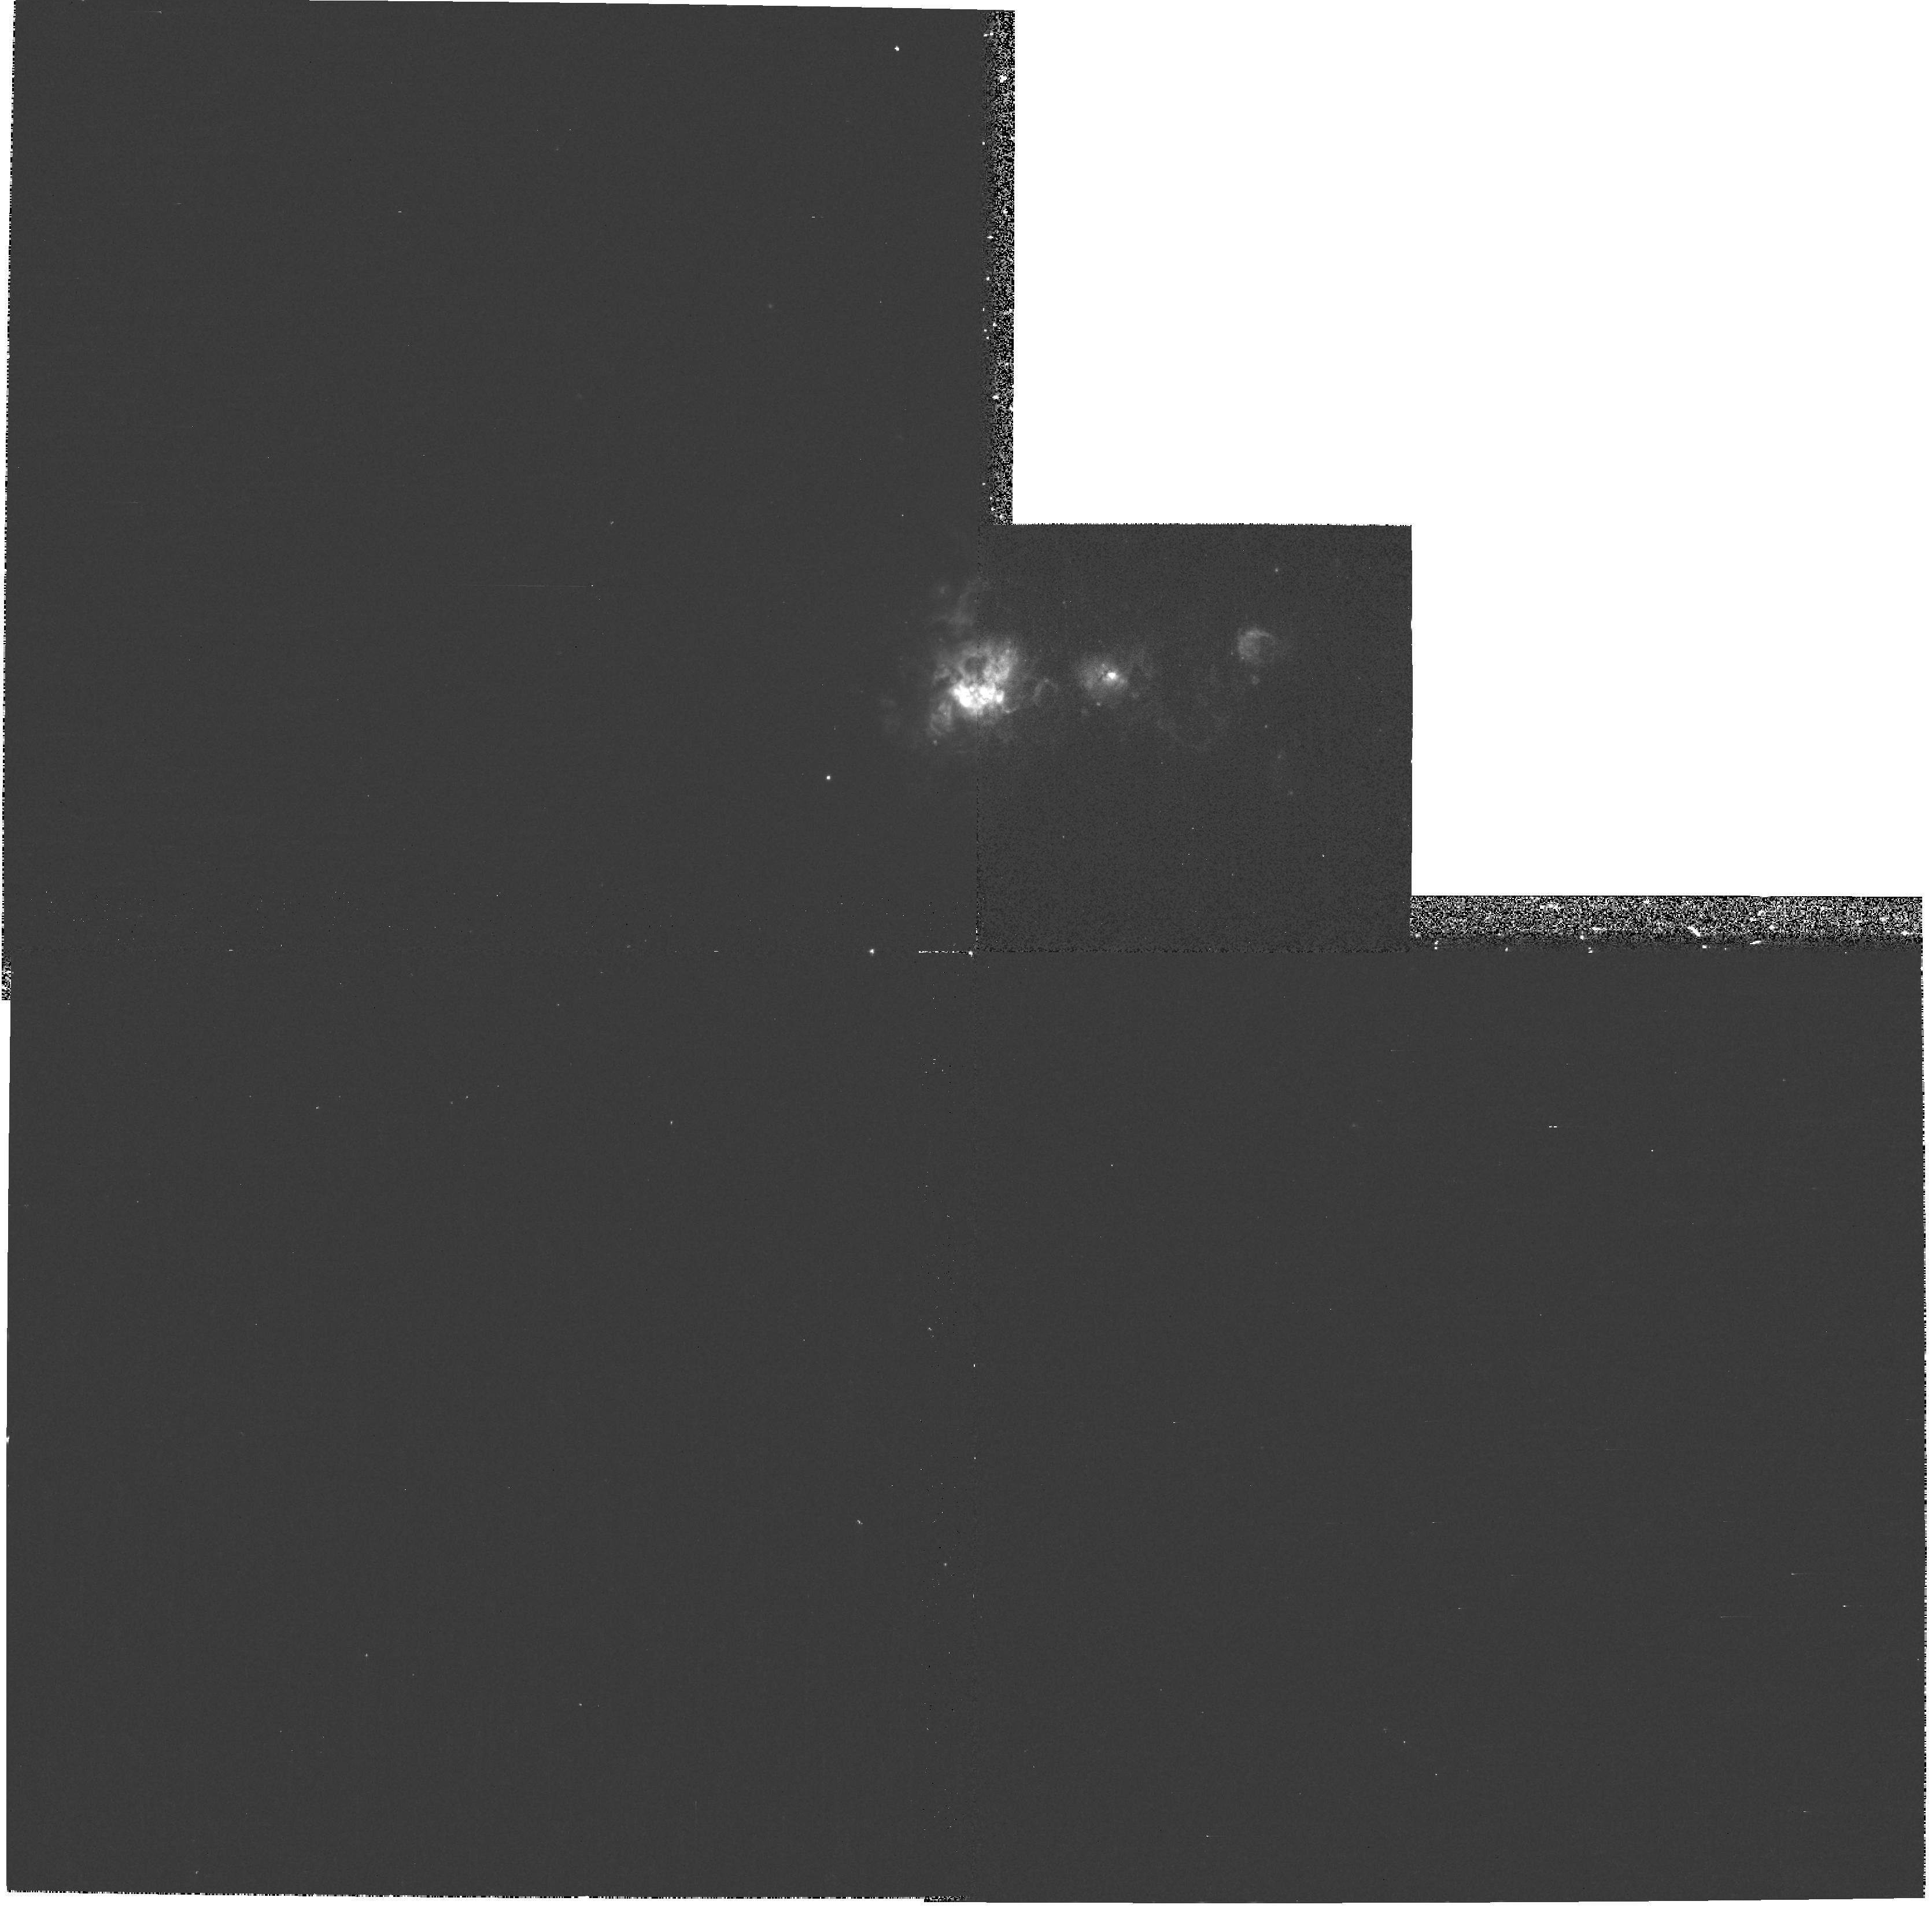
Target: NGC625. Instrument: WFPC2/PC. Filter: F656N. Exposure: 13 min. Observation ID: hst_8708_02_wfpc2_pc_f656n_u64v02

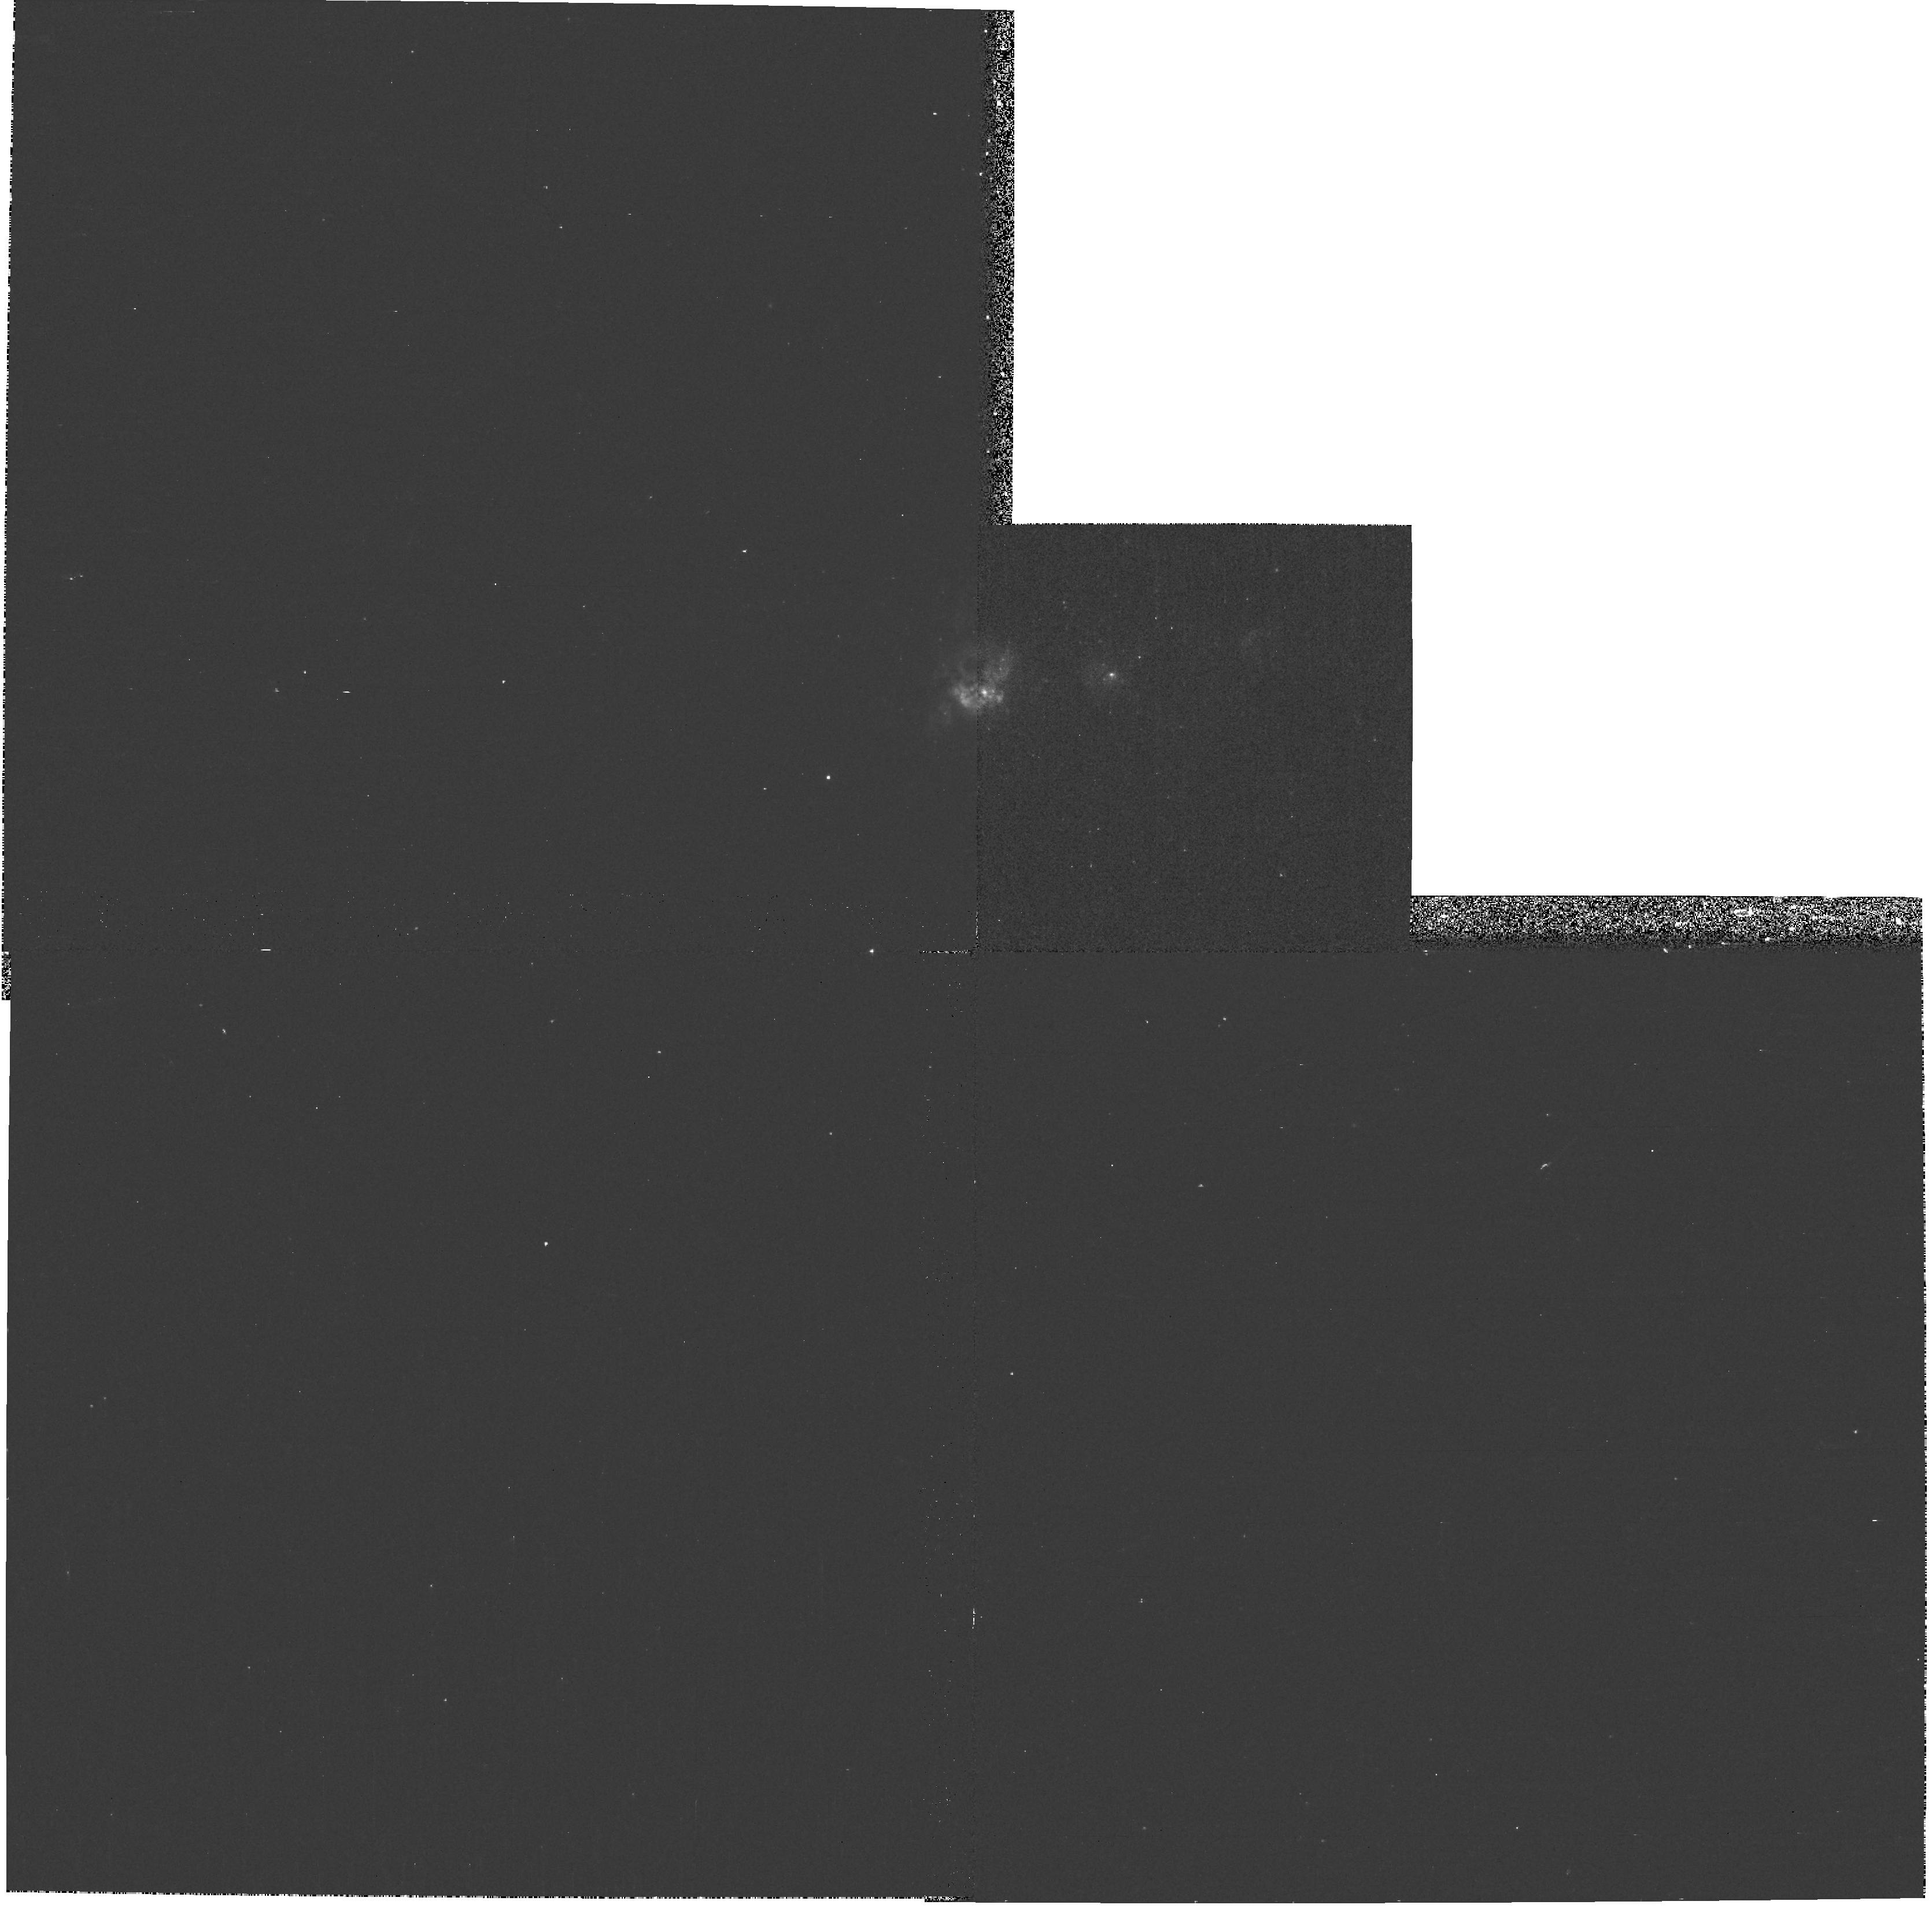
Target: NGC625. Instrument: WFPC2/PC. Filter: F487N. Exposure: 20 min. Observation ID: hst_8708_02_wfpc2_pc_f487n_u64v02

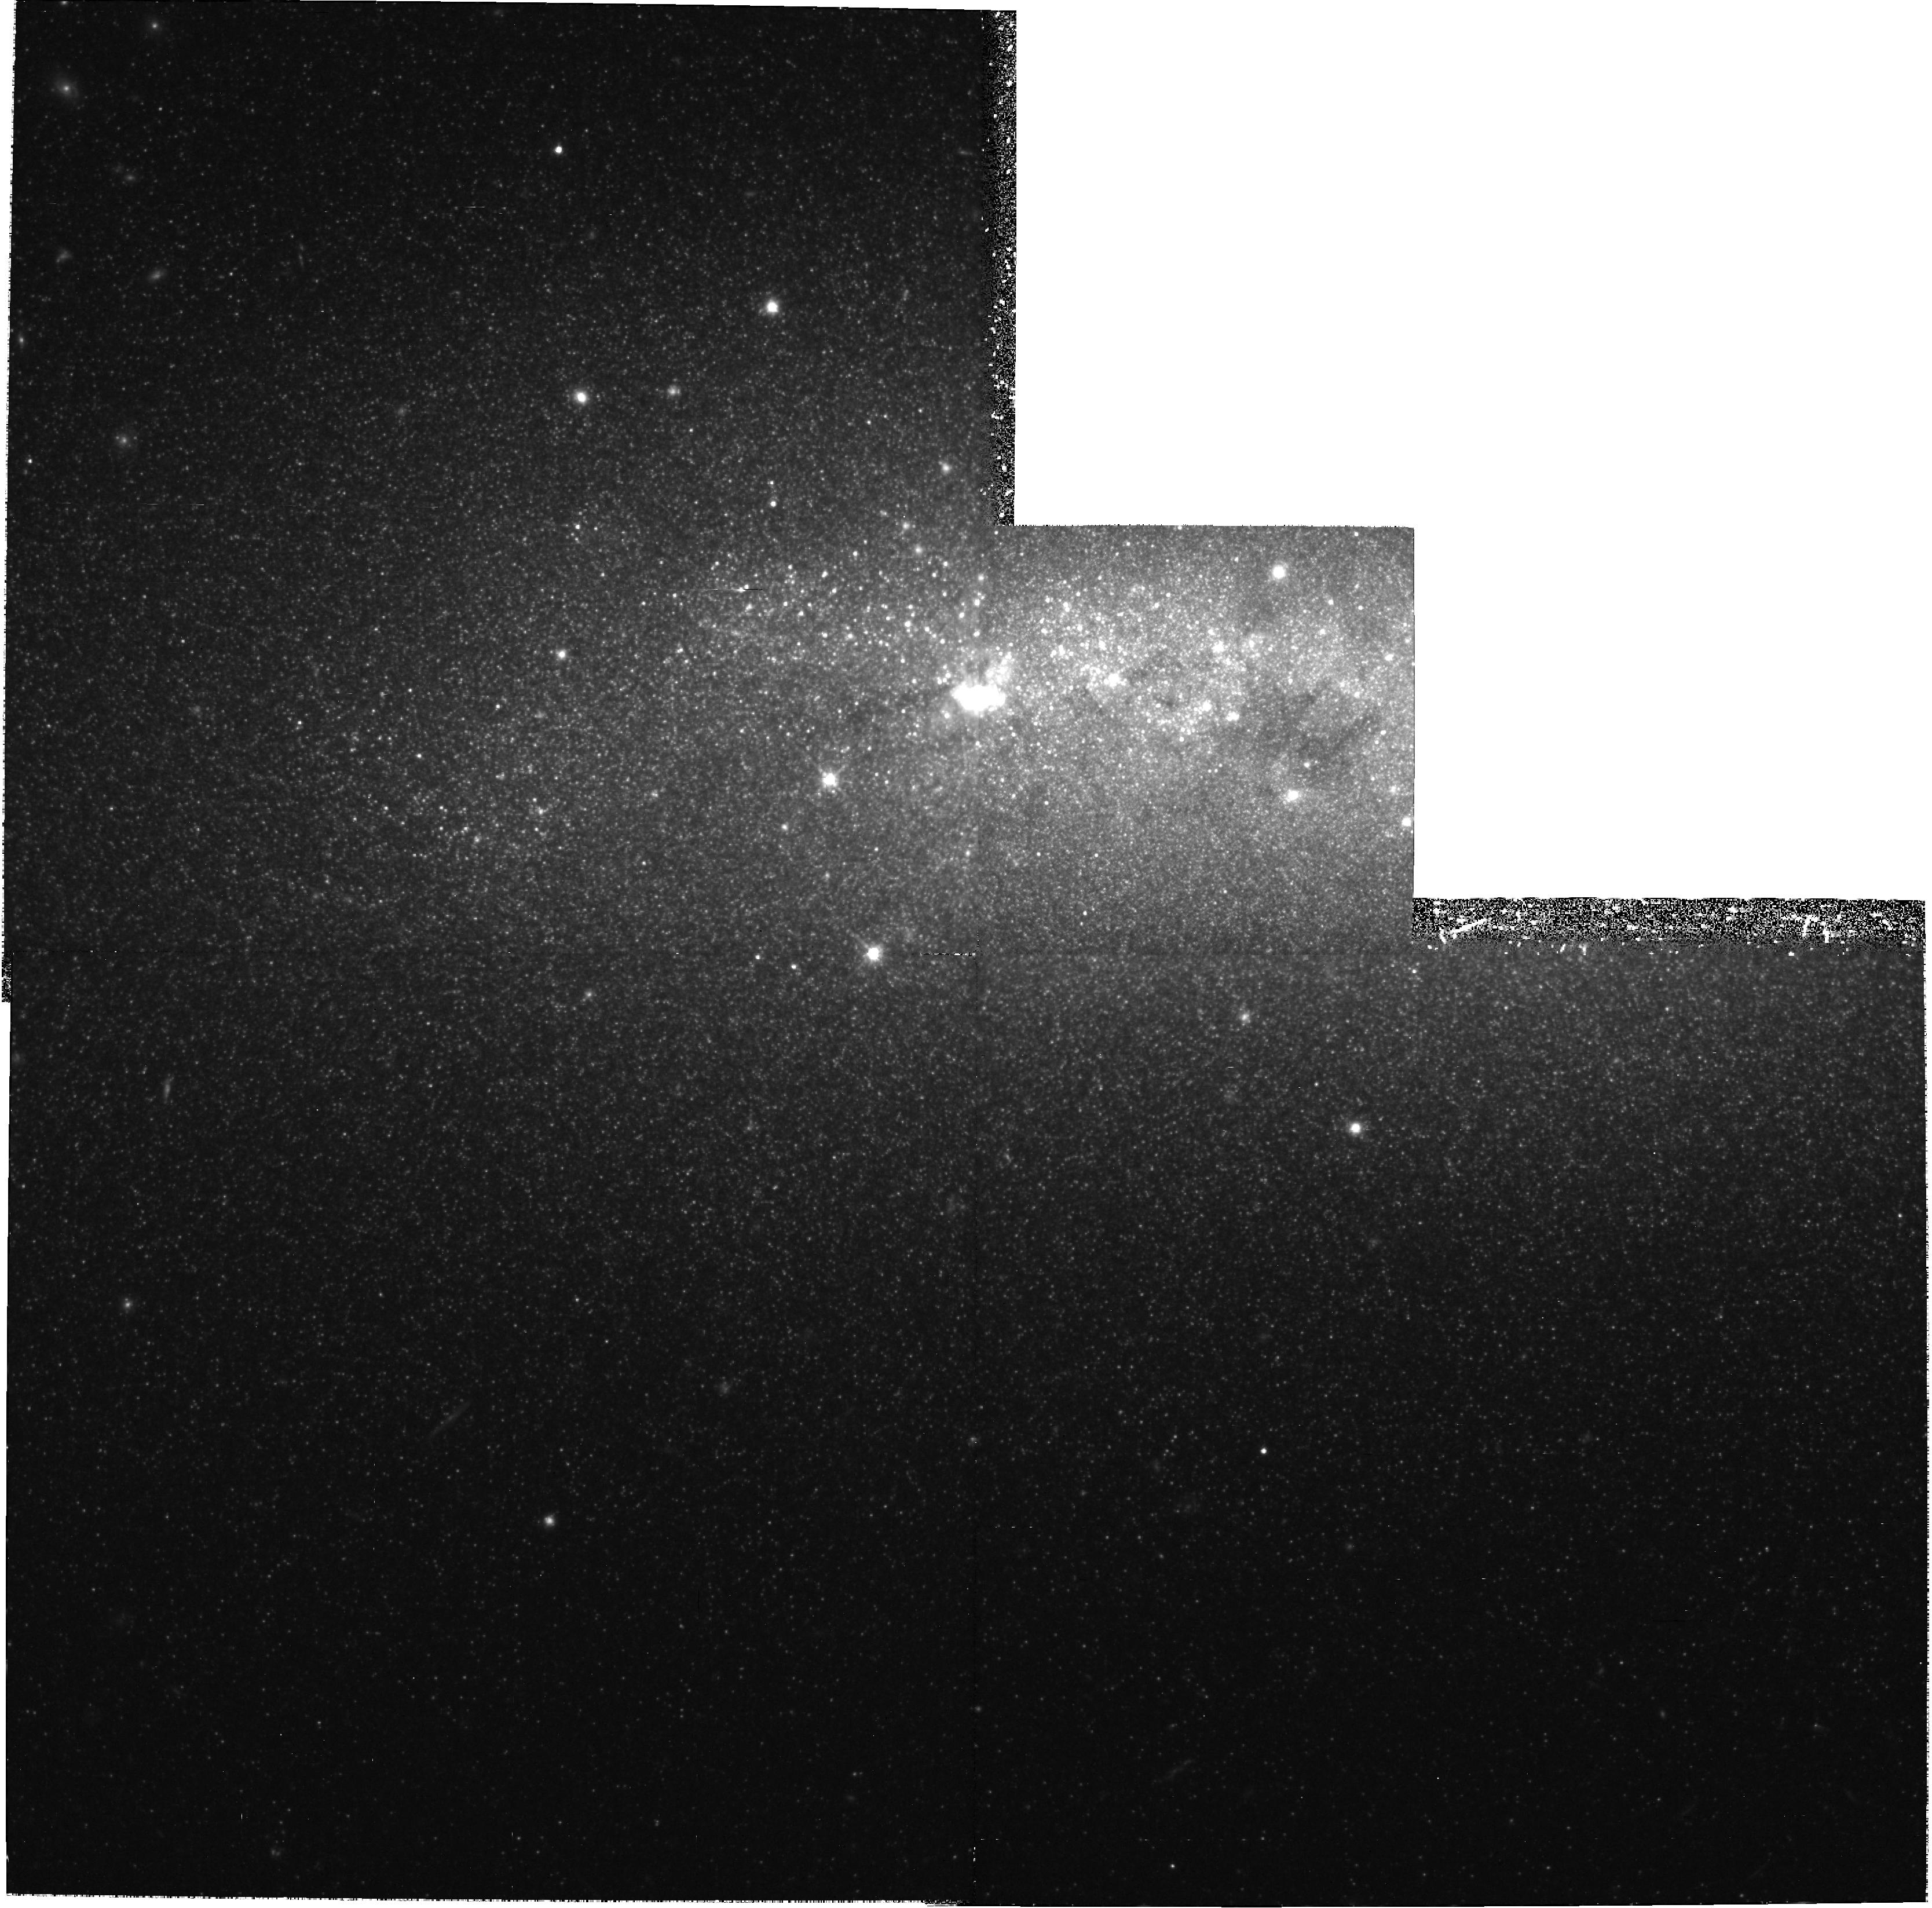
Target: NGC625. Instrument: WFPC2/PC. Filter: F814W. Exposure: 2.9 h. Observation ID: hst_8708_01_wfpc2_pc_f814w_u64v01

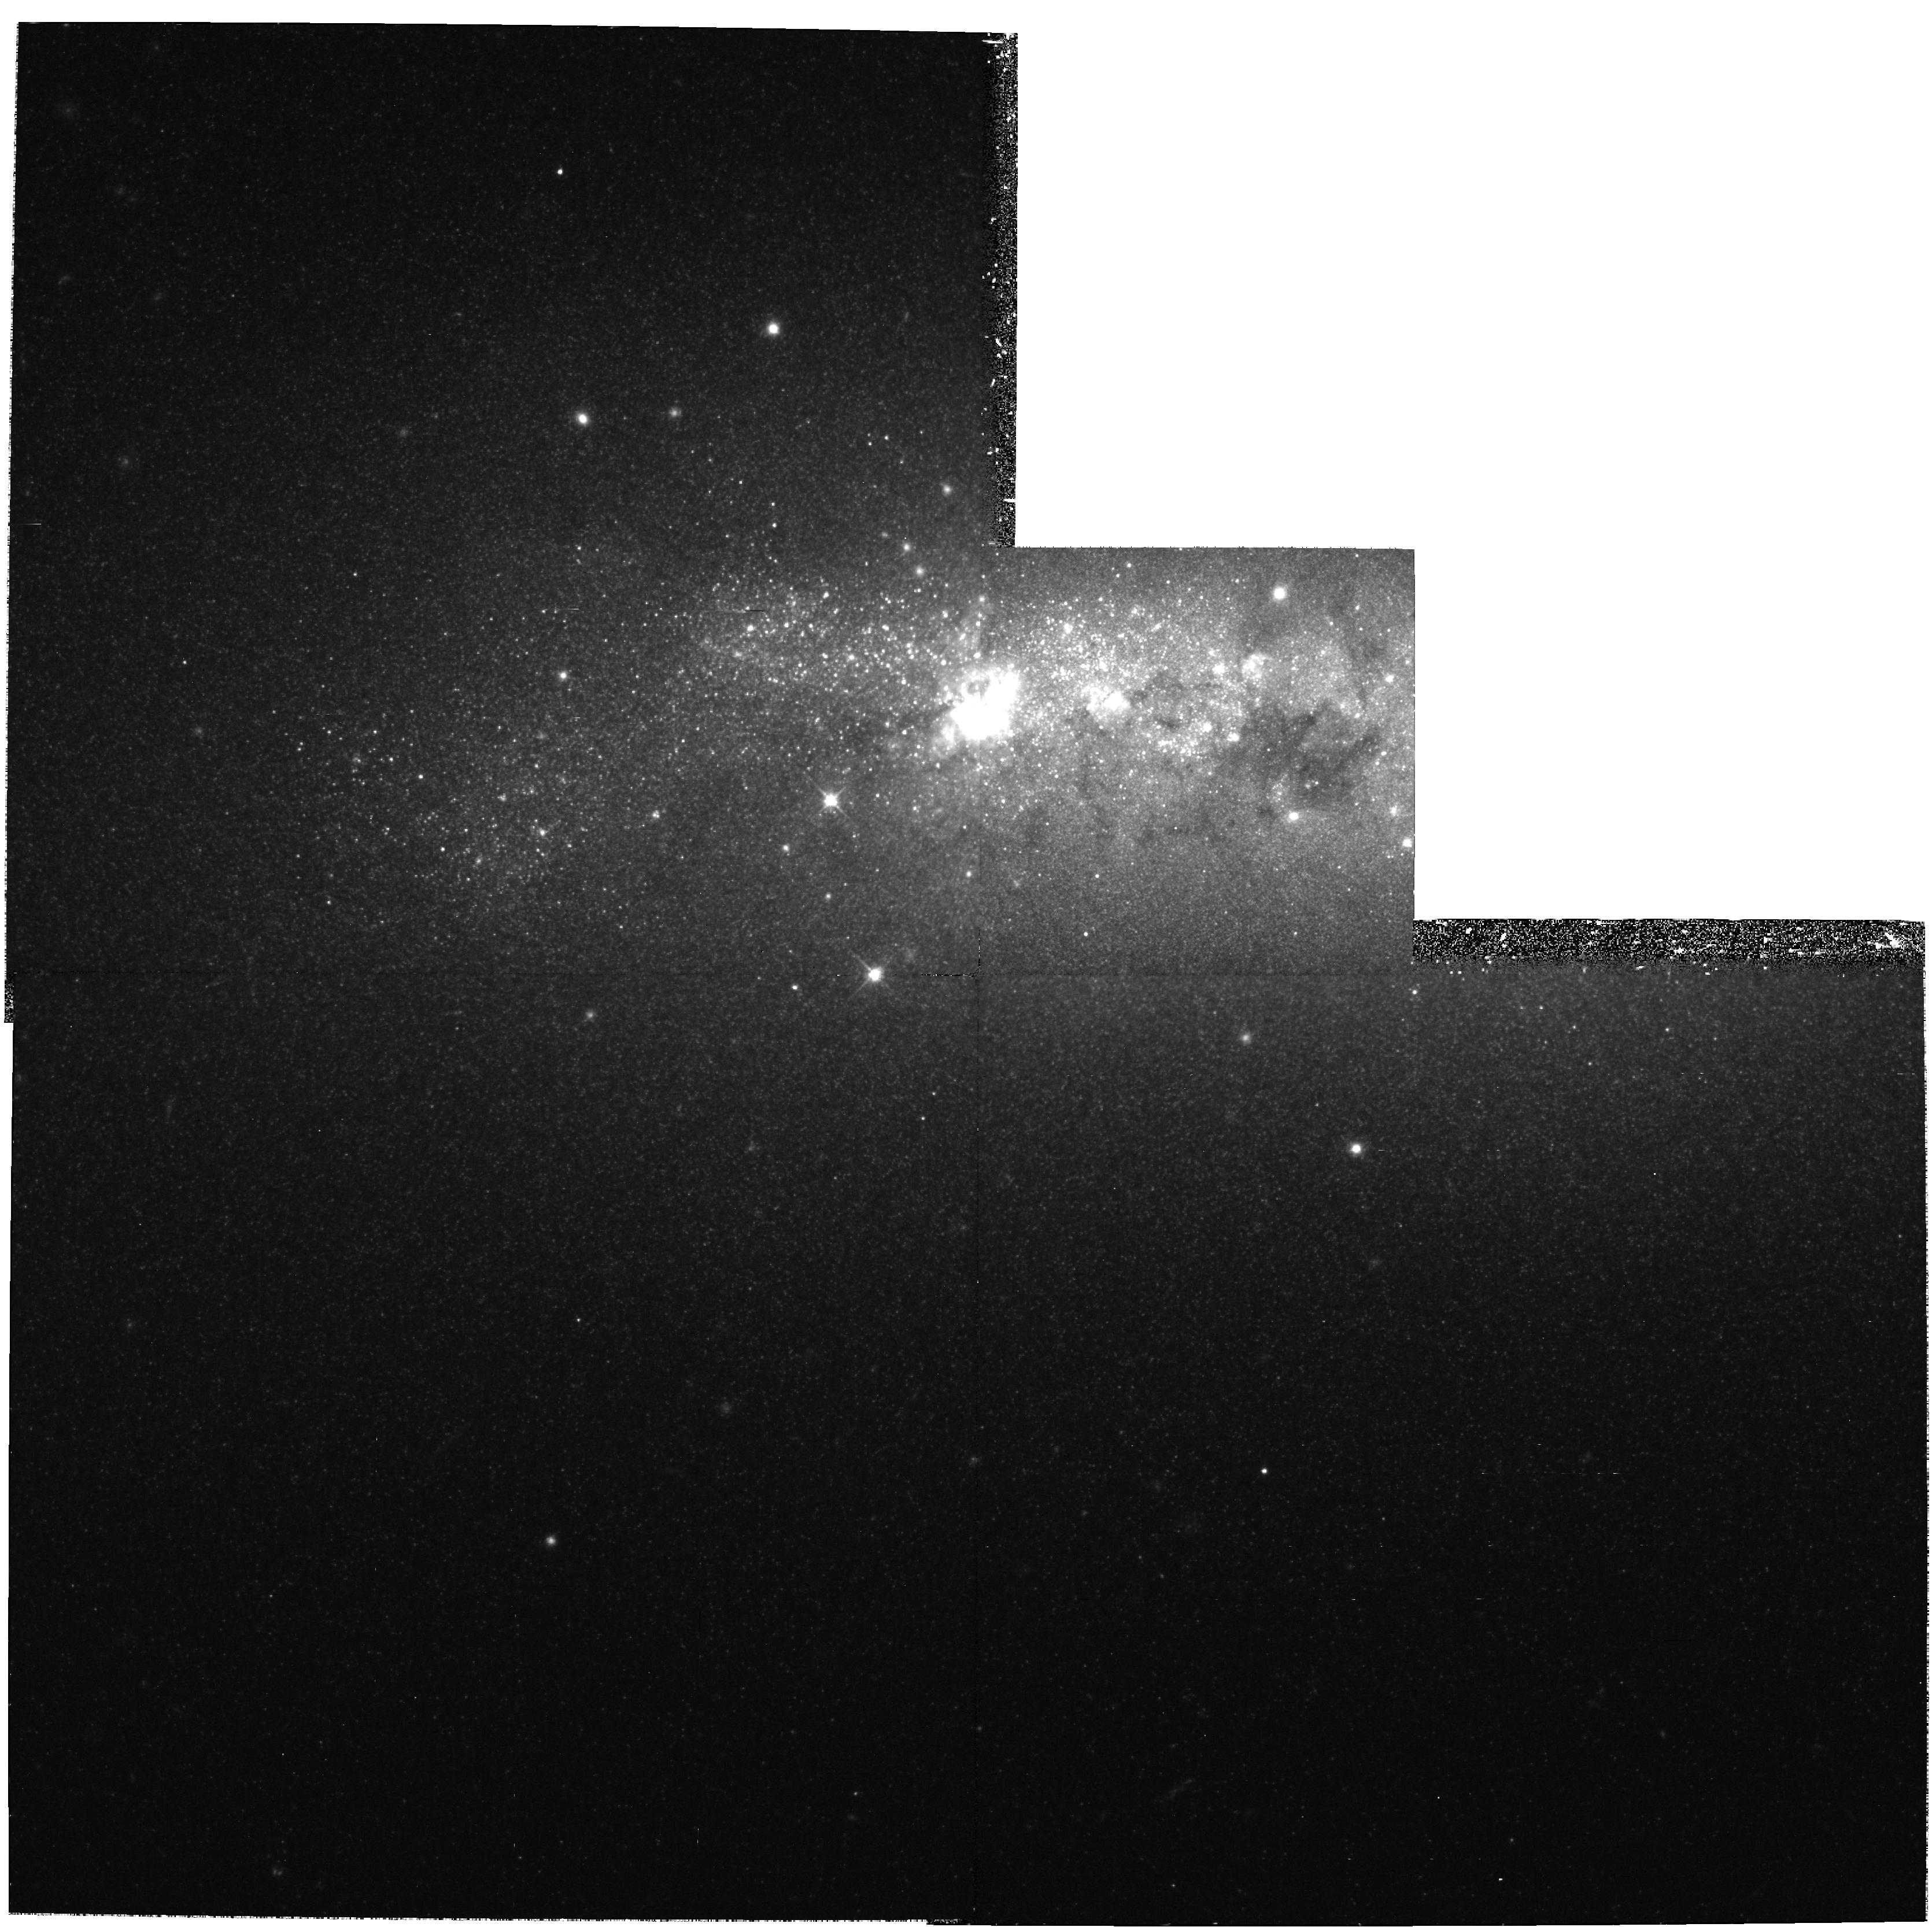
Target: NGC625. Instrument: WFPC2/PC. Filter: F555W. Exposure: 1.4 h. Observation ID: hst_8708_02_wfpc2_pc_f555w_u64v02

NGC 625: An Intriguing Nearby Dwarf Starburst Galaxy (PI: Skillman, Evan D.)

NGC 625 is a dwarf irregular galaxy in the nearby Sculptor group which is experiencing a strong burst of star formation. Its close proximity and high galactic latitude make it a very desirable target to help us to understand the starburst phase of dwarf galaxies. WFPC2 observations are needed to combine with existing HI synthesis imaging, ground based optical imaging and spectroscopy, and x-ray imaging in order to construct a coherent model for this starburst. Specifically, we need high resolution optical imaging at V and I in order to reconstruct the recent star formation history. This will allow us to assess the impact of the burst on the HI and the development of the x-ray emission in a self-consistent way. Our ultimate goal is a better understanding of the average duration of bursts of star formation and the duty cycle for bursting star formation in dwarf galaxies through comparative studies of nearby systems.